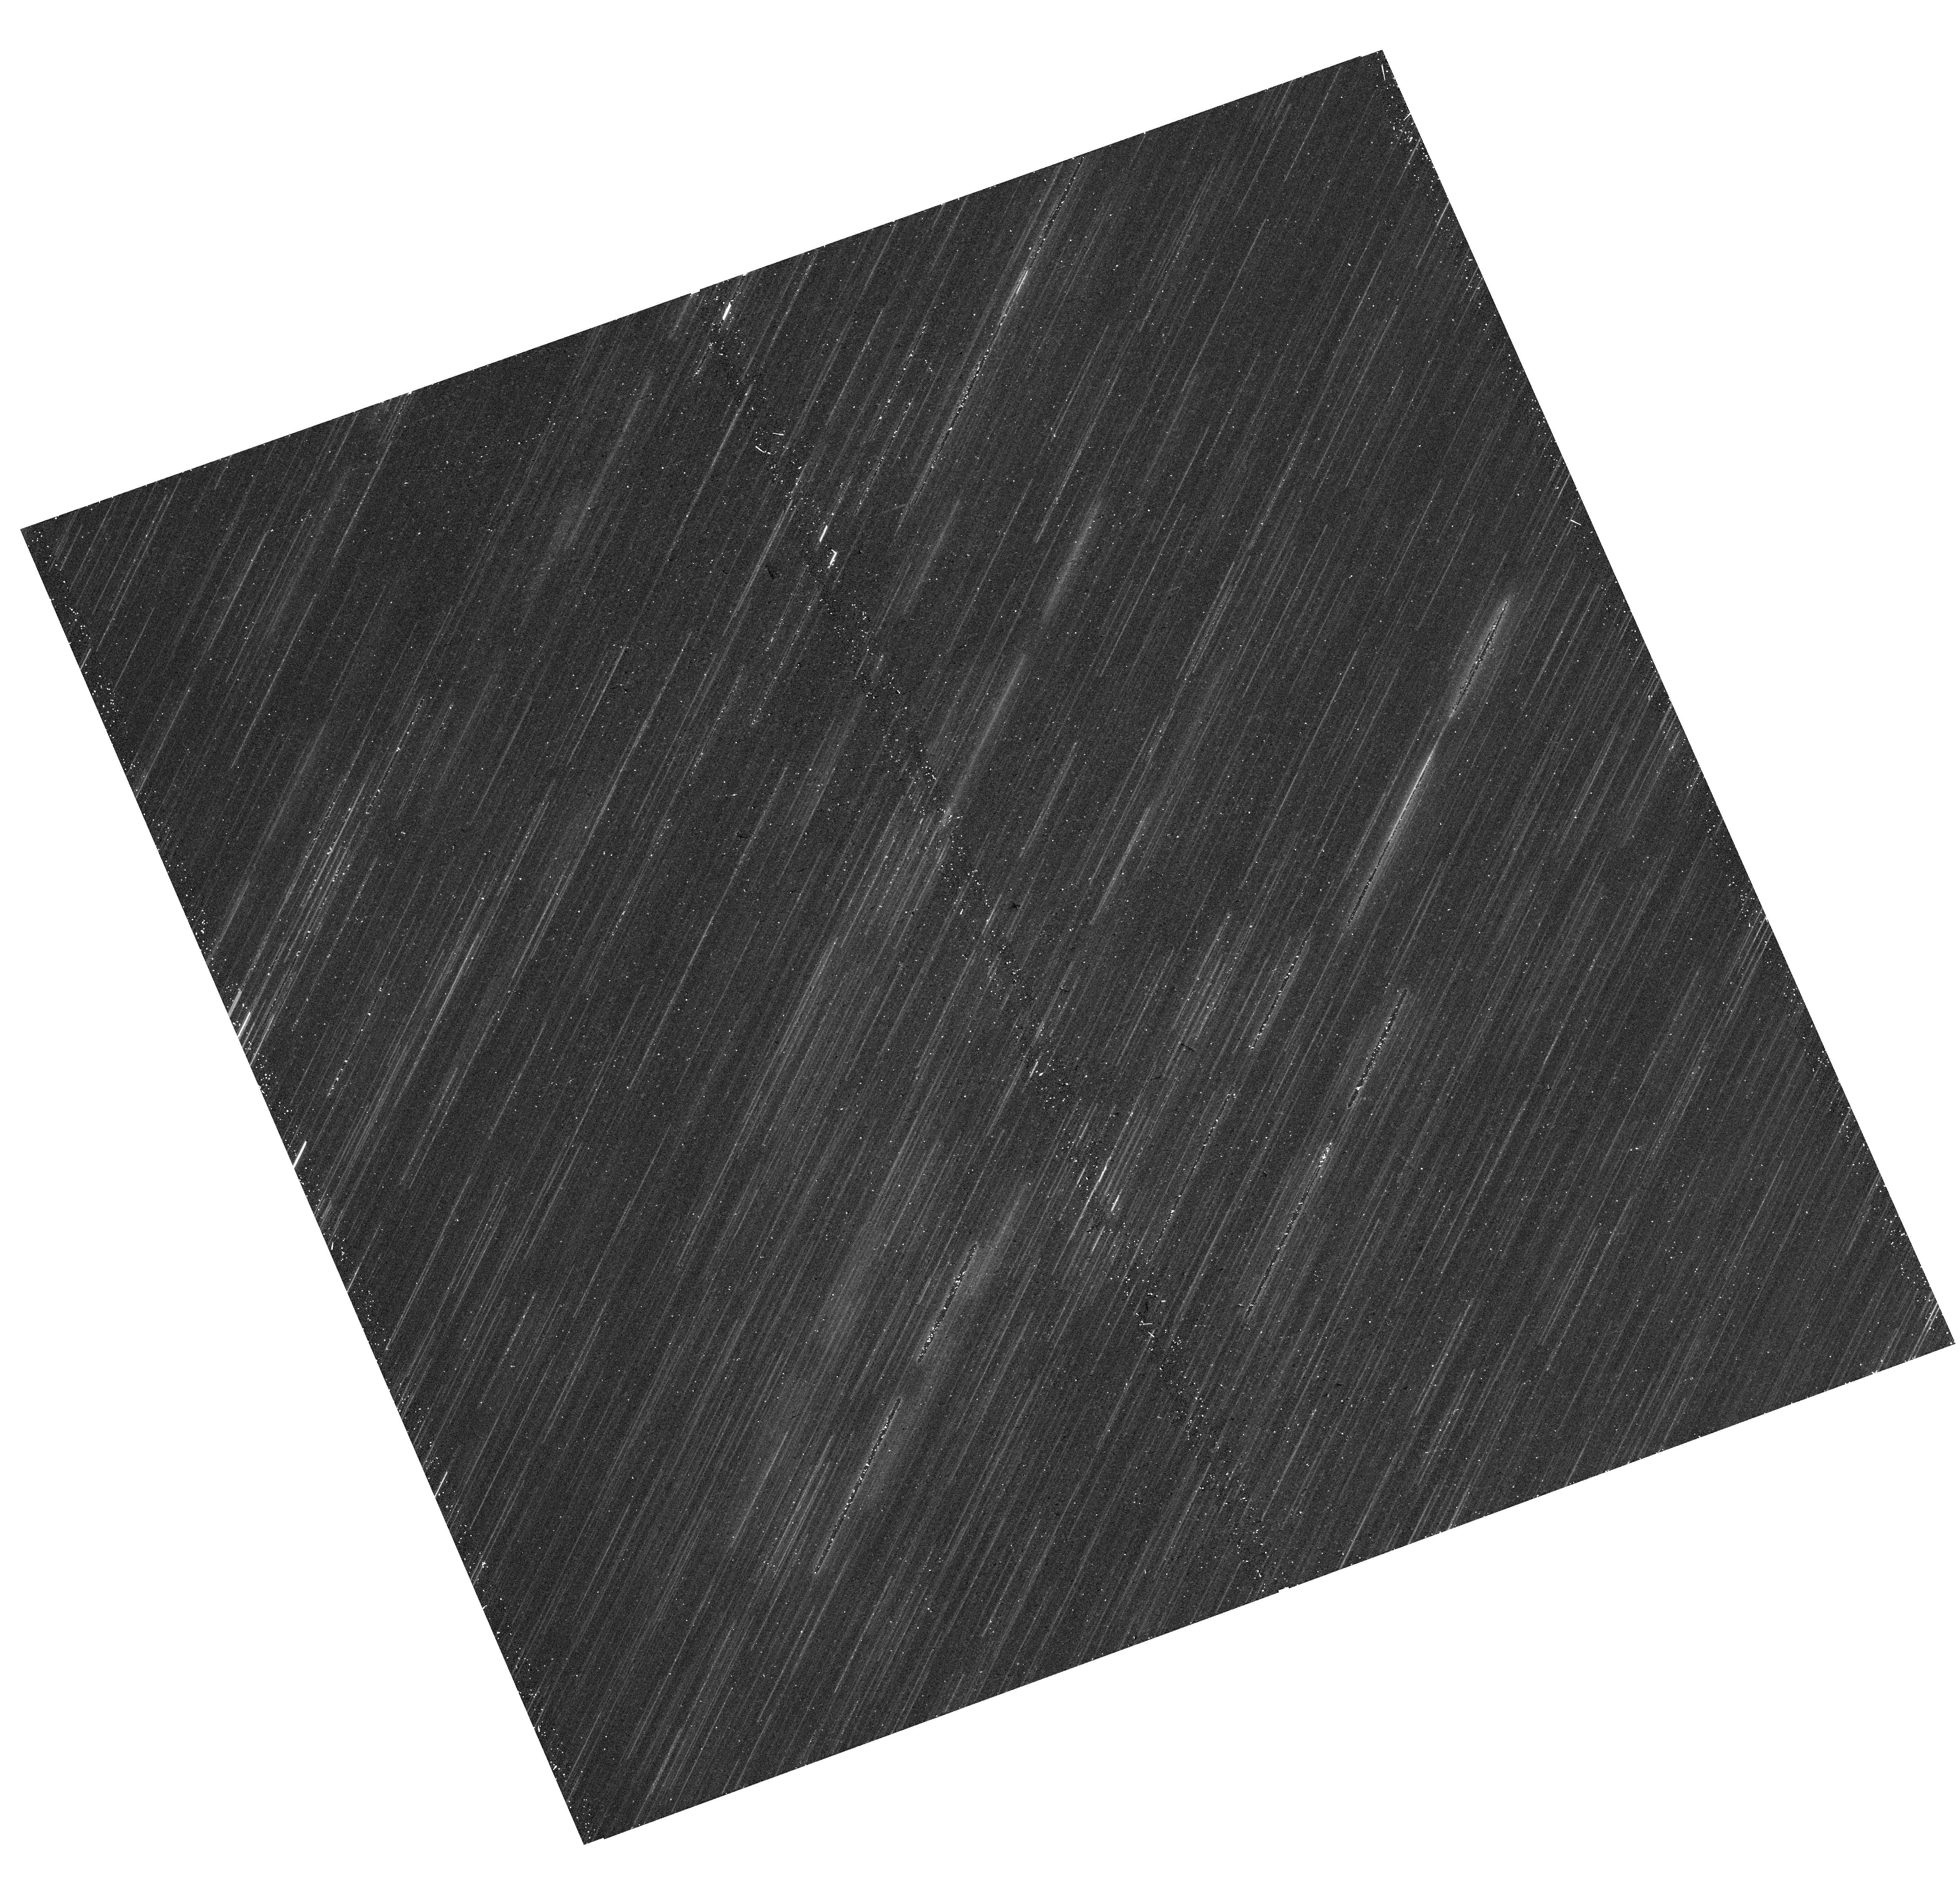
Target: IC-1613
Instrument: WFC3/UVIS
Filter: F814W
Exposure: 17 min
Observation ID: hst_16513_01_wfc3_uvis_f814w_iejz01

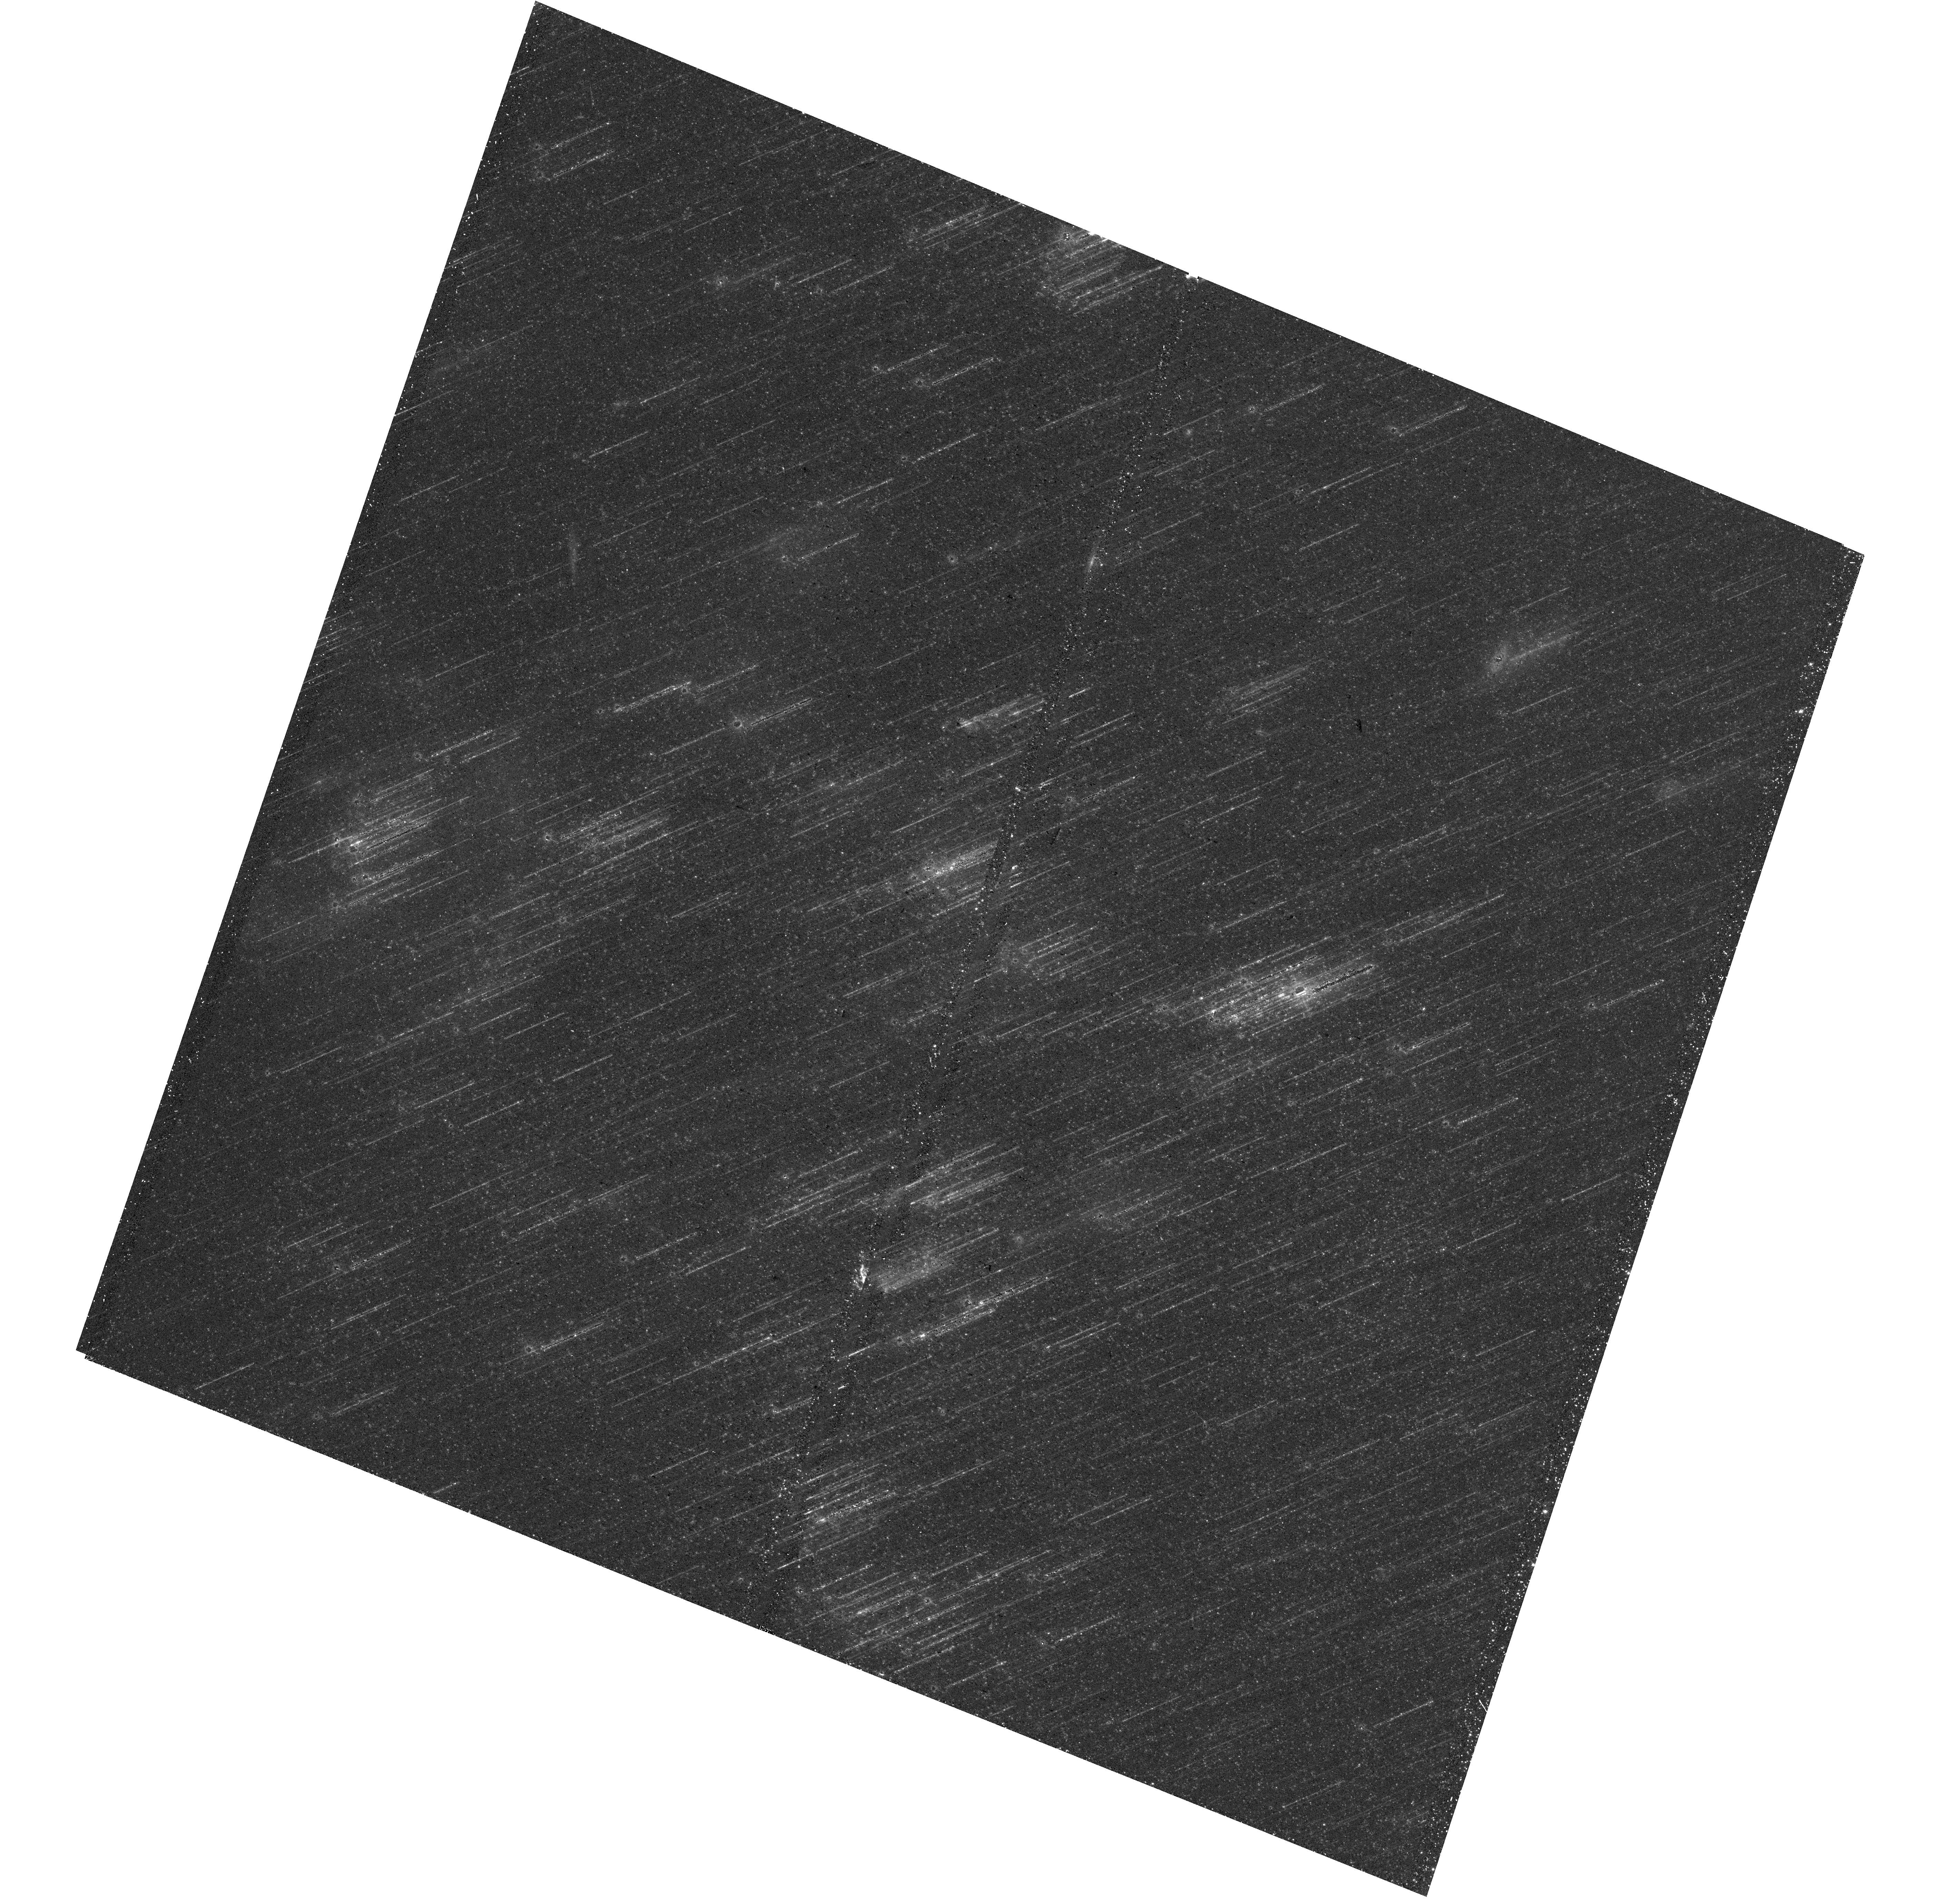
Target: IC-1613
Instrument: WFC3/UVIS
Filter: F475W
Exposure: 19 min
Observation ID: hst_16513_02_wfc3_uvis_f475w_iejz02

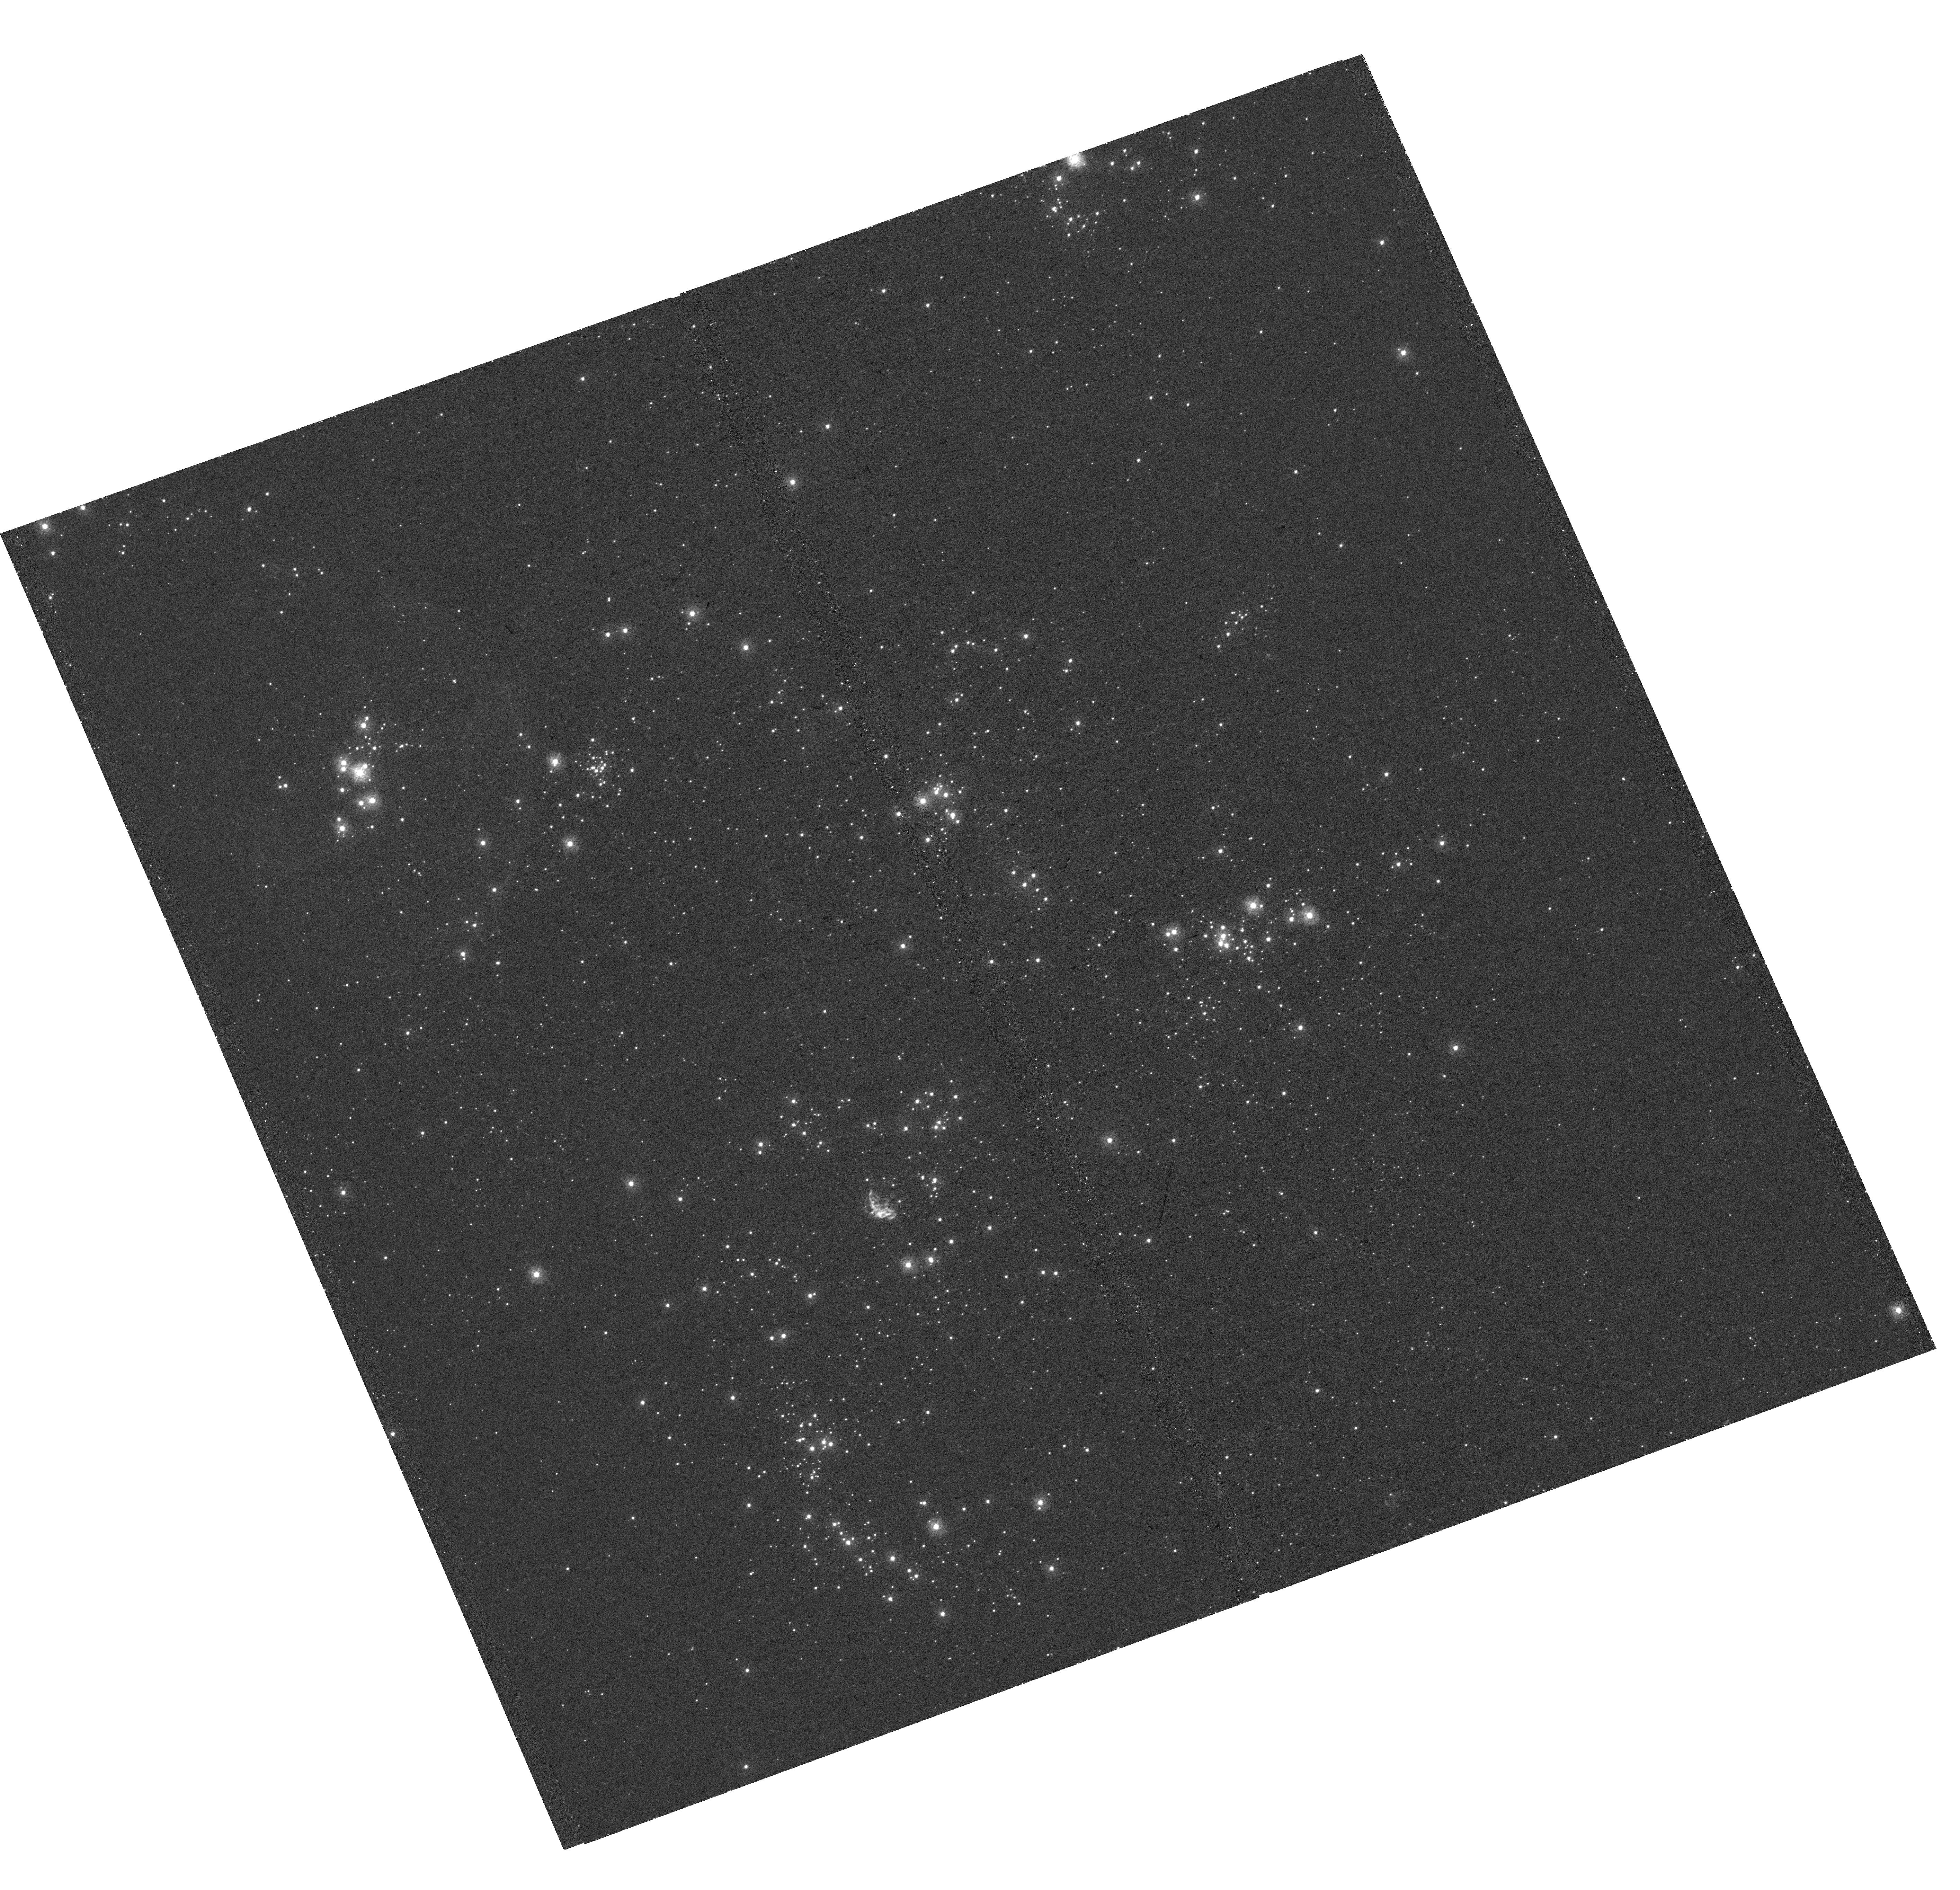
Target: IC-1613
Instrument: WFC3/UVIS
Filter: F275W
Exposure: 39 min
Observation ID: hst_16513_01_wfc3_uvis_f275w_iejz01

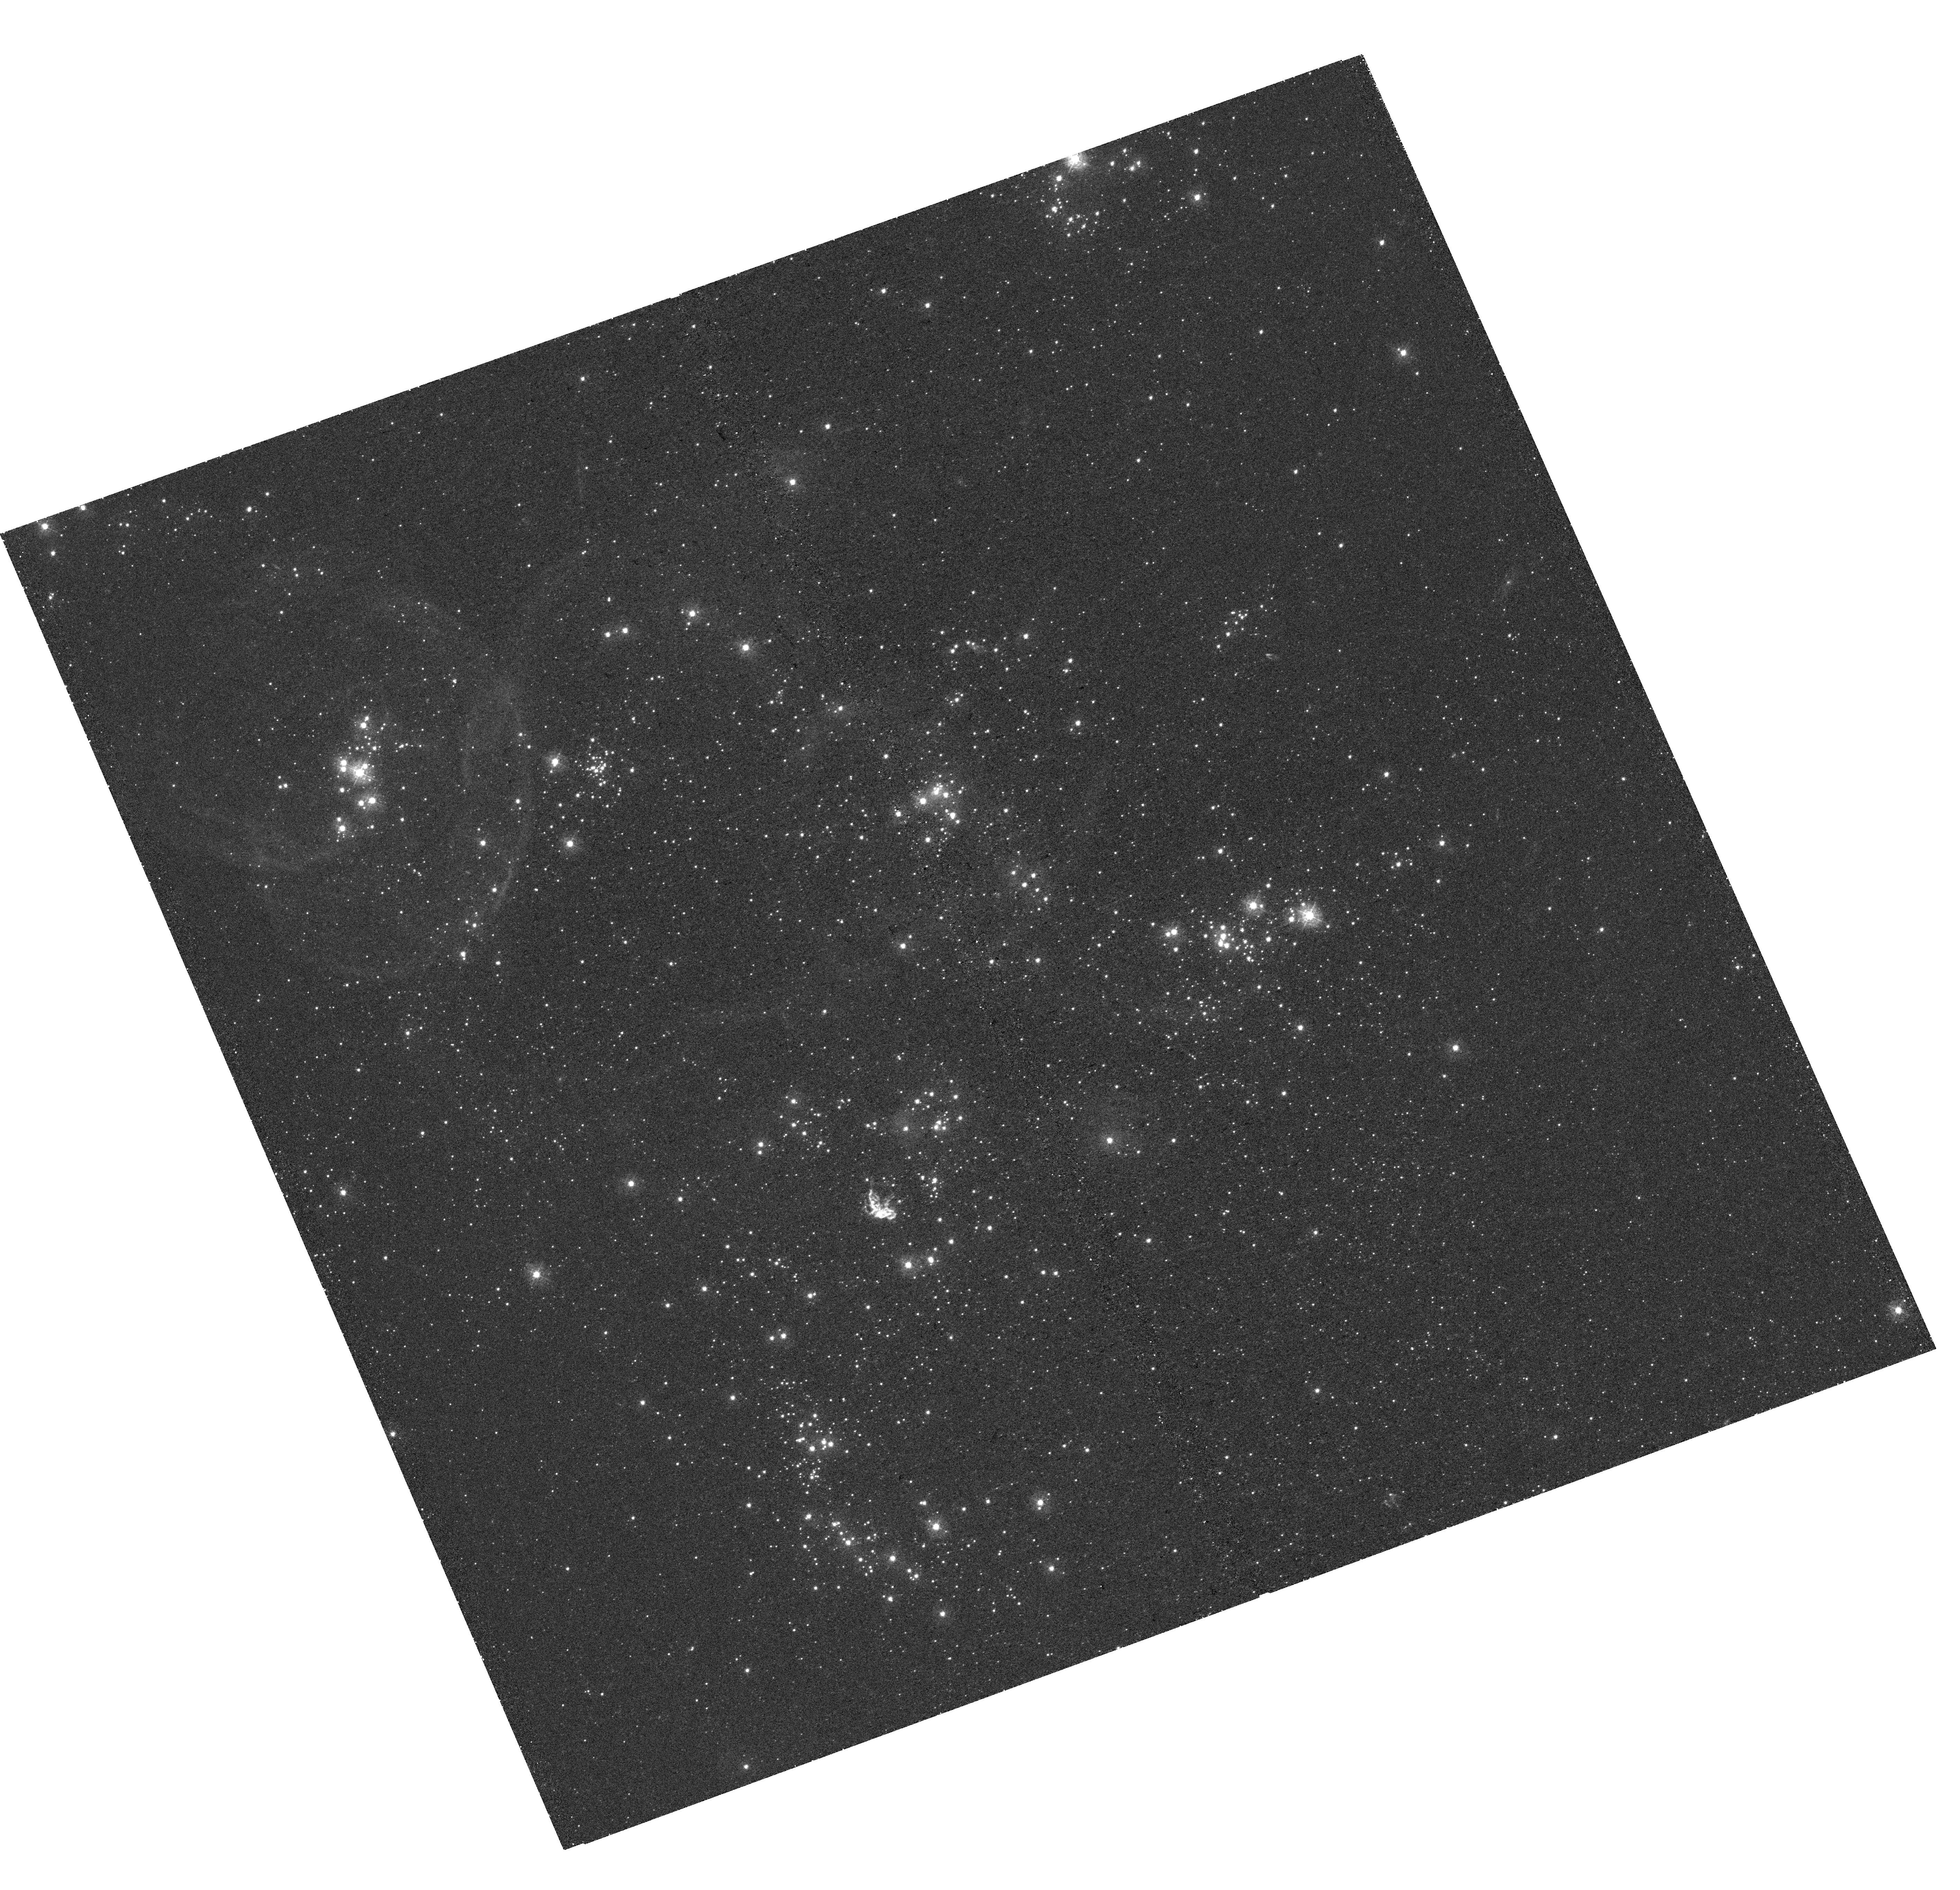
Target: IC-1613
Instrument: WFC3/UVIS
Filter: F336W
Exposure: 39 min
Observation ID: hst_16513_01_wfc3_uvis_f336w_iejz01

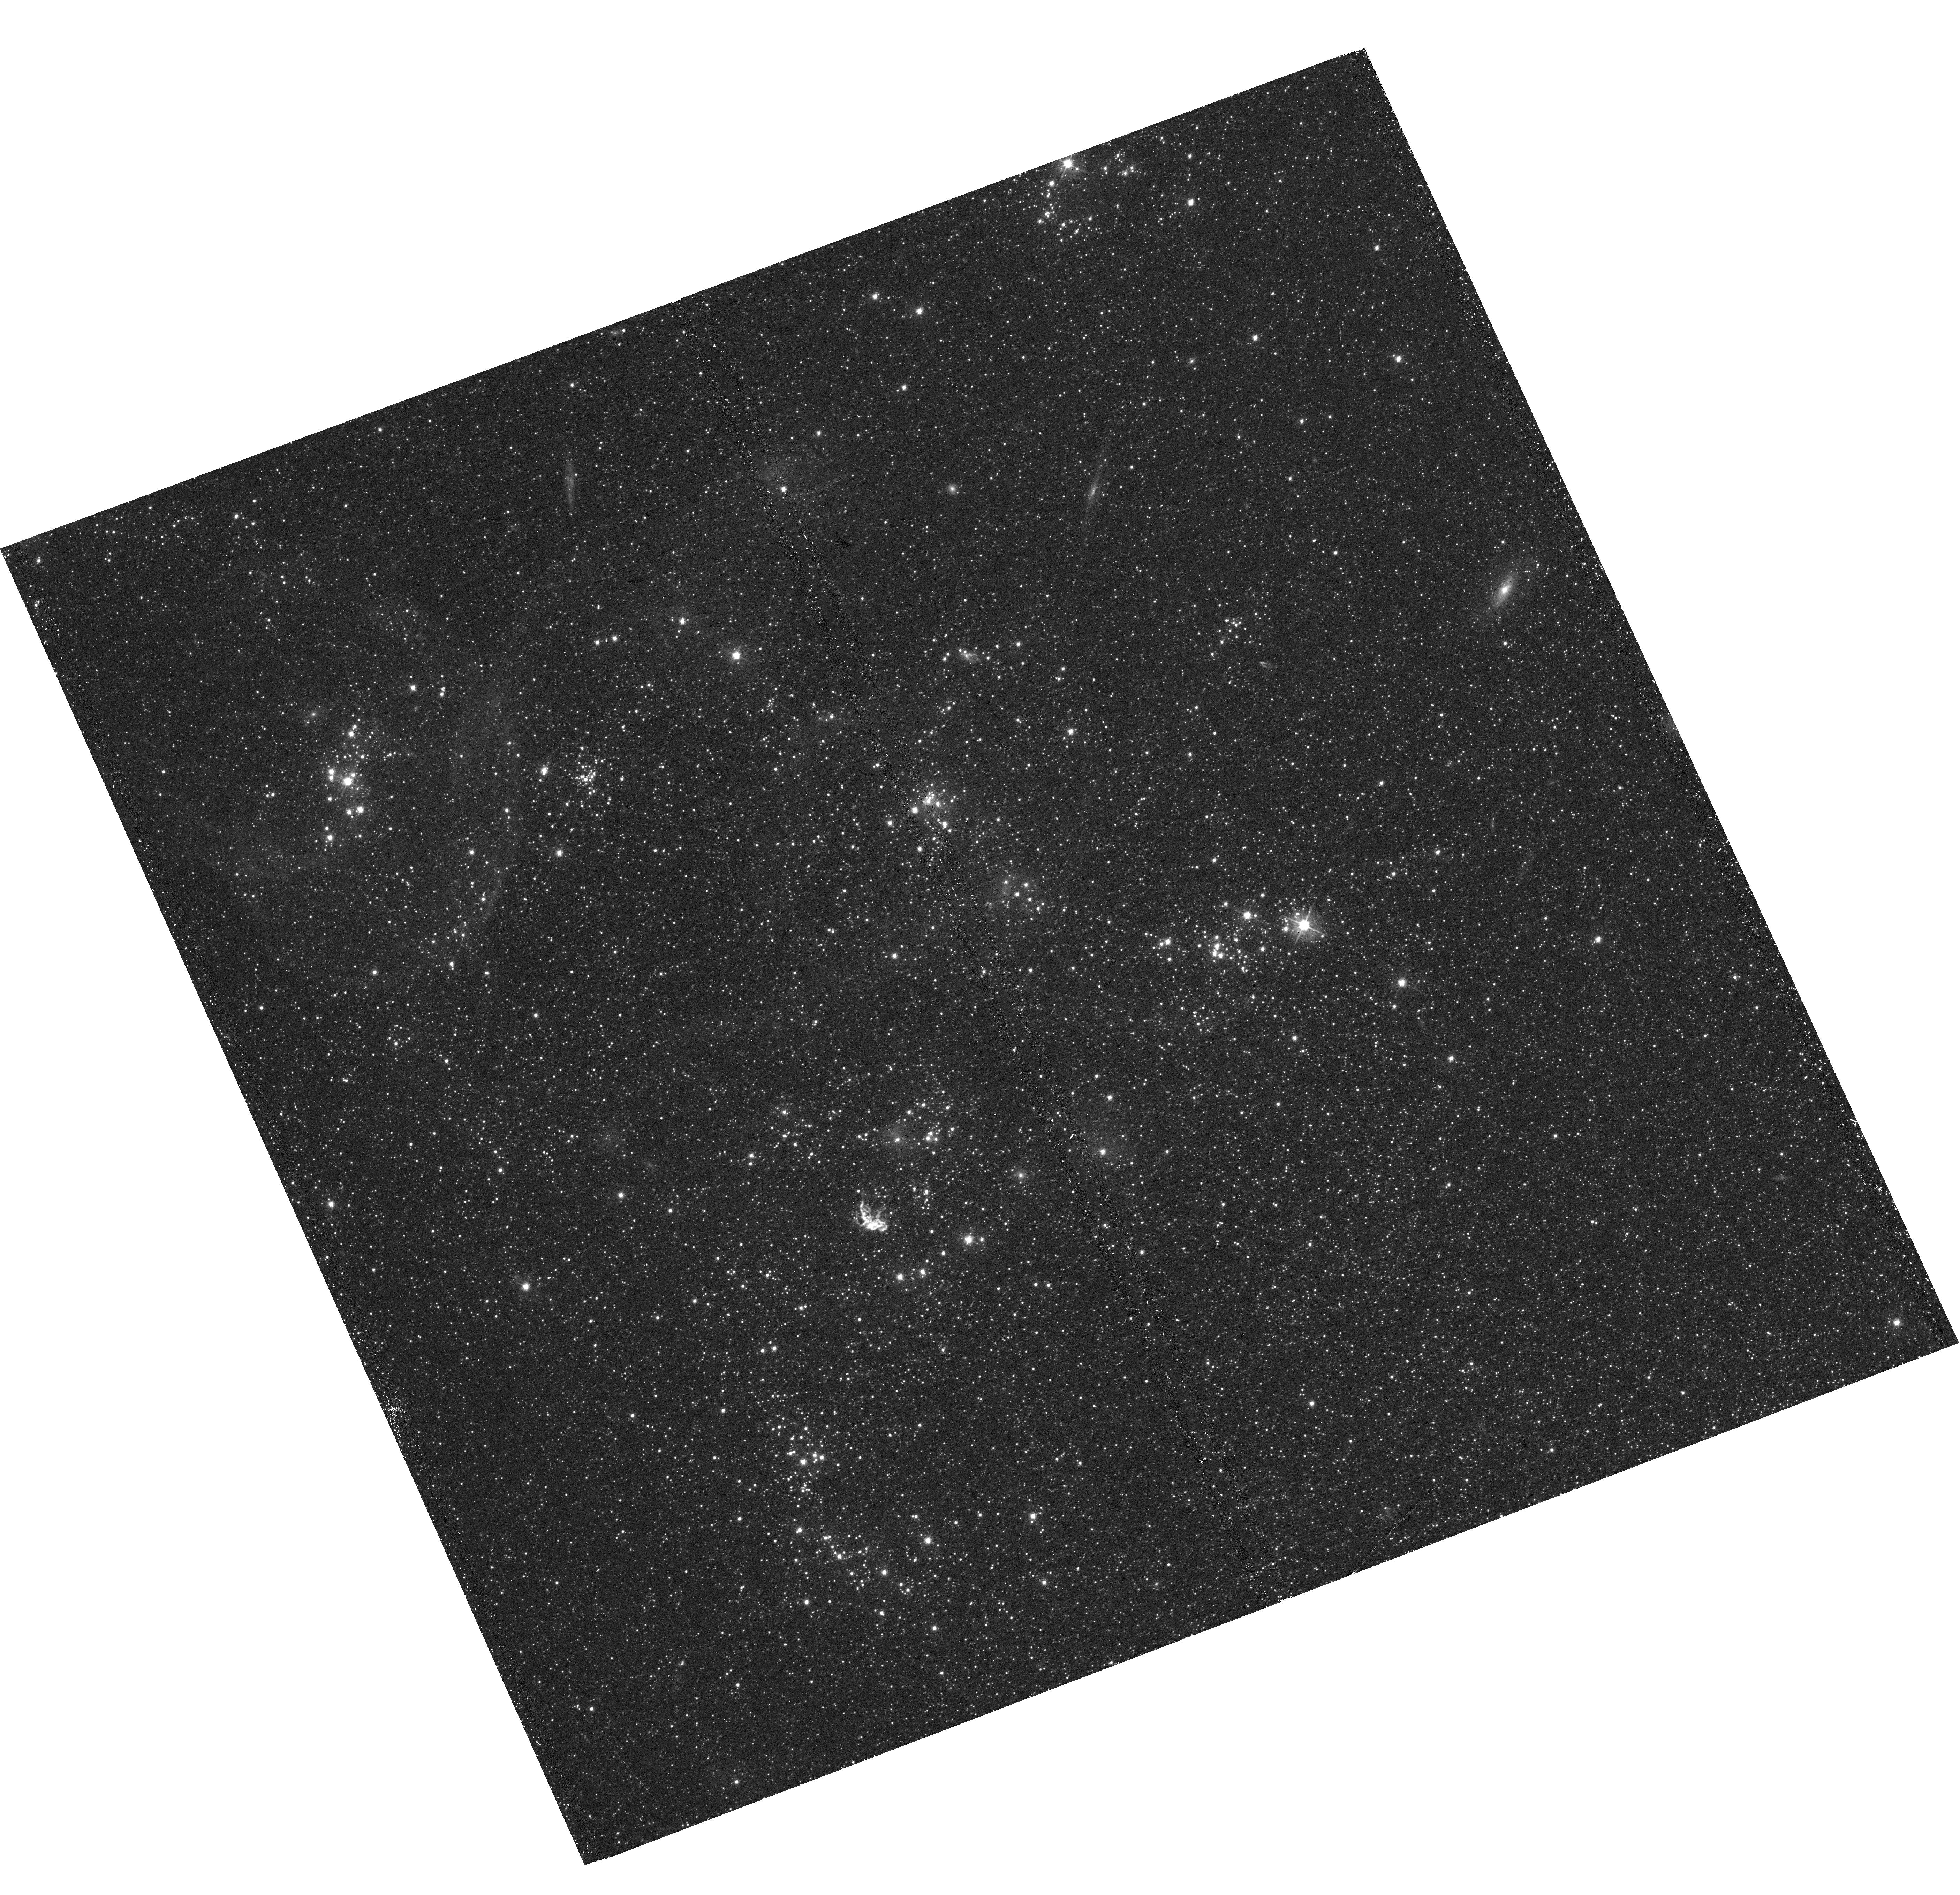
Target: IC-1613
Instrument: WFC3/UVIS
Filter: F475W
Exposure: 19 min
Observation ID: hst_16513_03_wfc3_uvis_f475w_iejz03

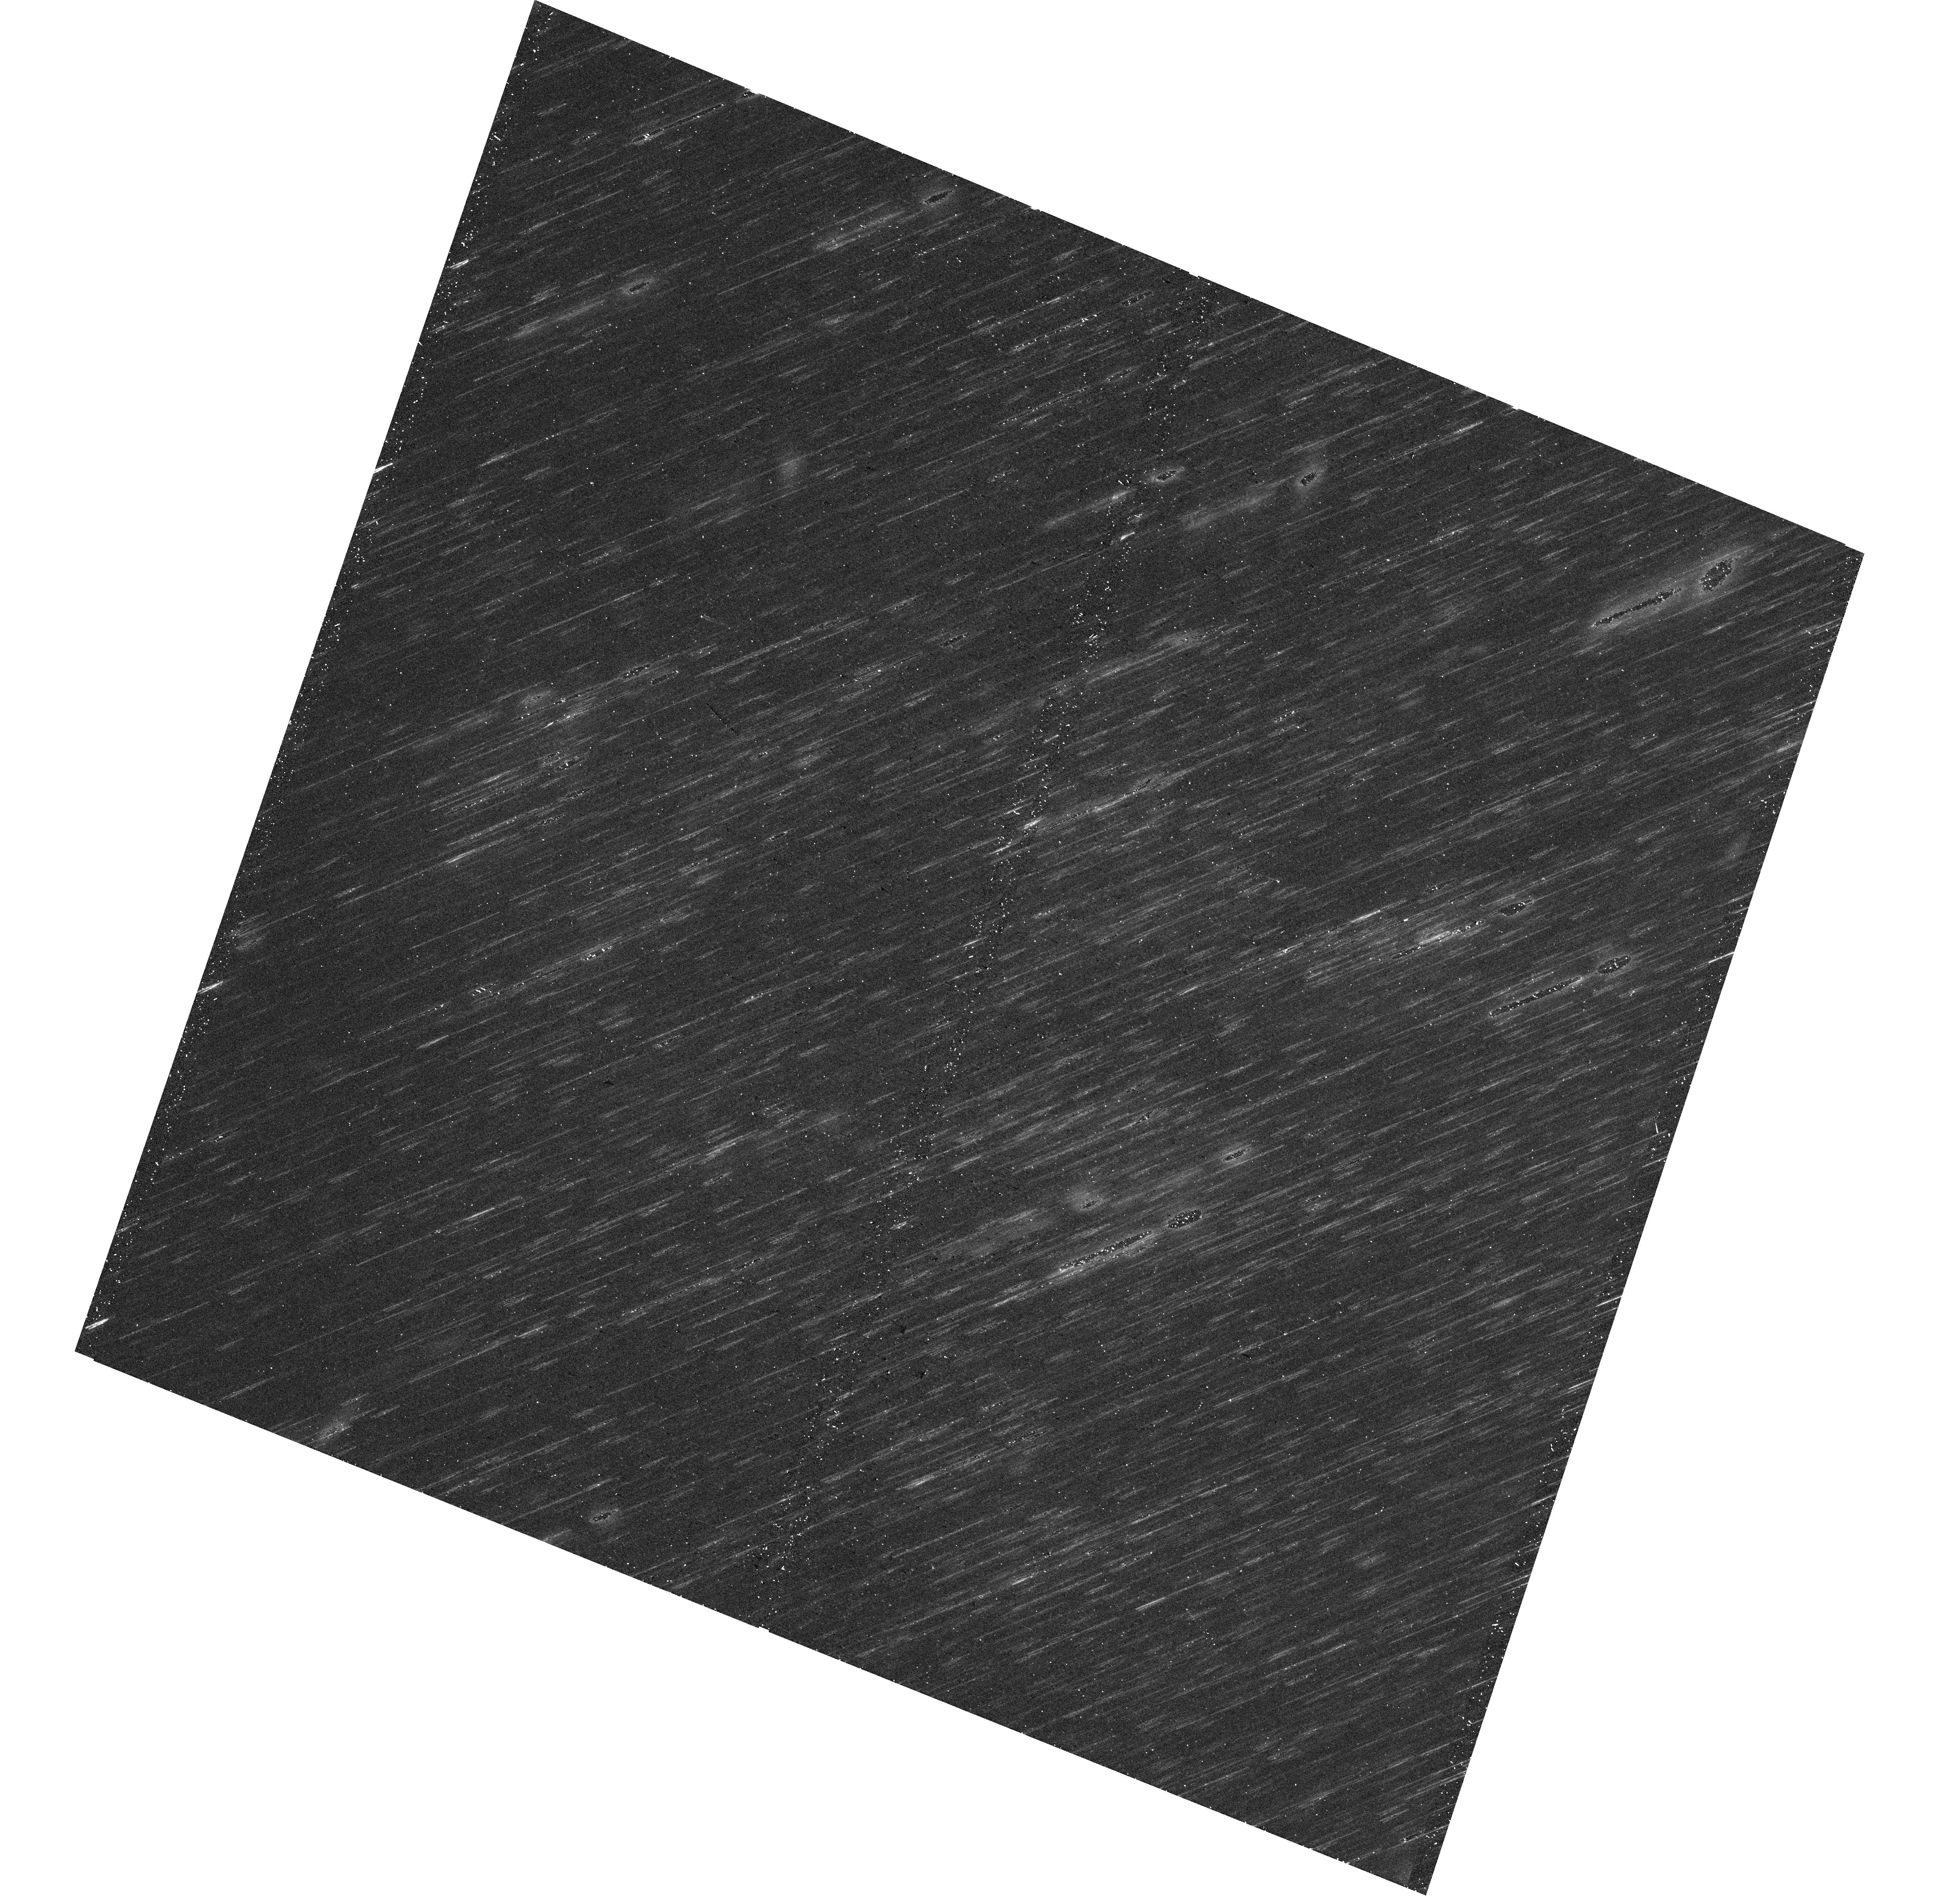
Target: IC-1613
Instrument: WFC3/UVIS
Filter: F814W
Exposure: 17 min
Observation ID: hst_16513_02_wfc3_uvis_f814w_iejz02

The resolved PAH properties at low metallicity (PI: Roman-Duval, Julia Christine)

The NIR-MIR SED of galaxies is dominated by spectral features from polycyclic aromatic hydrocarbon (PAH) molecules fluorescing in regions illuminated by FUV photons. In low metallicity systems (Z < 0.2 Zo), previous studies with Spitzer have revealed a substantial deficiency in the emission and abundance of PAHs, the origin of which remains unexplained due to the lack of deep, resolved, multi-band photometry or spectroscopy. We will obtain NIRCam and MIRI imaging to observe the 3.3, 7.7, and 11.3 micron PAH features in dusty star-forming regions in two low metallicity galaxies, IC 1613 (15% solar) and Sextans A (8% solar). Additionally, we will obtain HST/WFC3 imaging with F275W, F336W, F475W, and F814W to complement the JWST observations. The HST observations will allow us to derive extinction maps, which will be used to normalize the PAH abundance to that of big grains. To obtain the extinction maps, we will fit the NUV-NIR SED of thousands of stars in the HST and JWST images with the BEAST code (Gordon+2016) in order to constrain the stellar mass, age and dust extinction (A_V) toward each sight-line. A_V measurements toward individual stars will be combined on the sky to produce the extinction maps. The observations will allow us to 1) estimate the PAH properties, particularly their abundance, ionized fraction, and size distribution; and 2) correlate those properties with other tracers of the ISM, such as the star formation rate density, the distance and UV spectrum of massive stars, the distance to PAH-producing stellar sources, the ISM column density of gas and dust, and gas-phase abundances. By observing how the PAH properties and abundance vary with environment, we will constrain the mechanisms responsible for the formation, destruction, excitation, and low abundance of PAHs in those poorly shielded low metallicity environments. Since JWST will measure star formation rates as low as 10 Mo/yr from PAH emission at the peak of cosmic star formation at redshift z~2 when the average metallicity of the universe was about 10% solar, it is crucial that we deepen our physical understanding of PAHs at low metallicity.